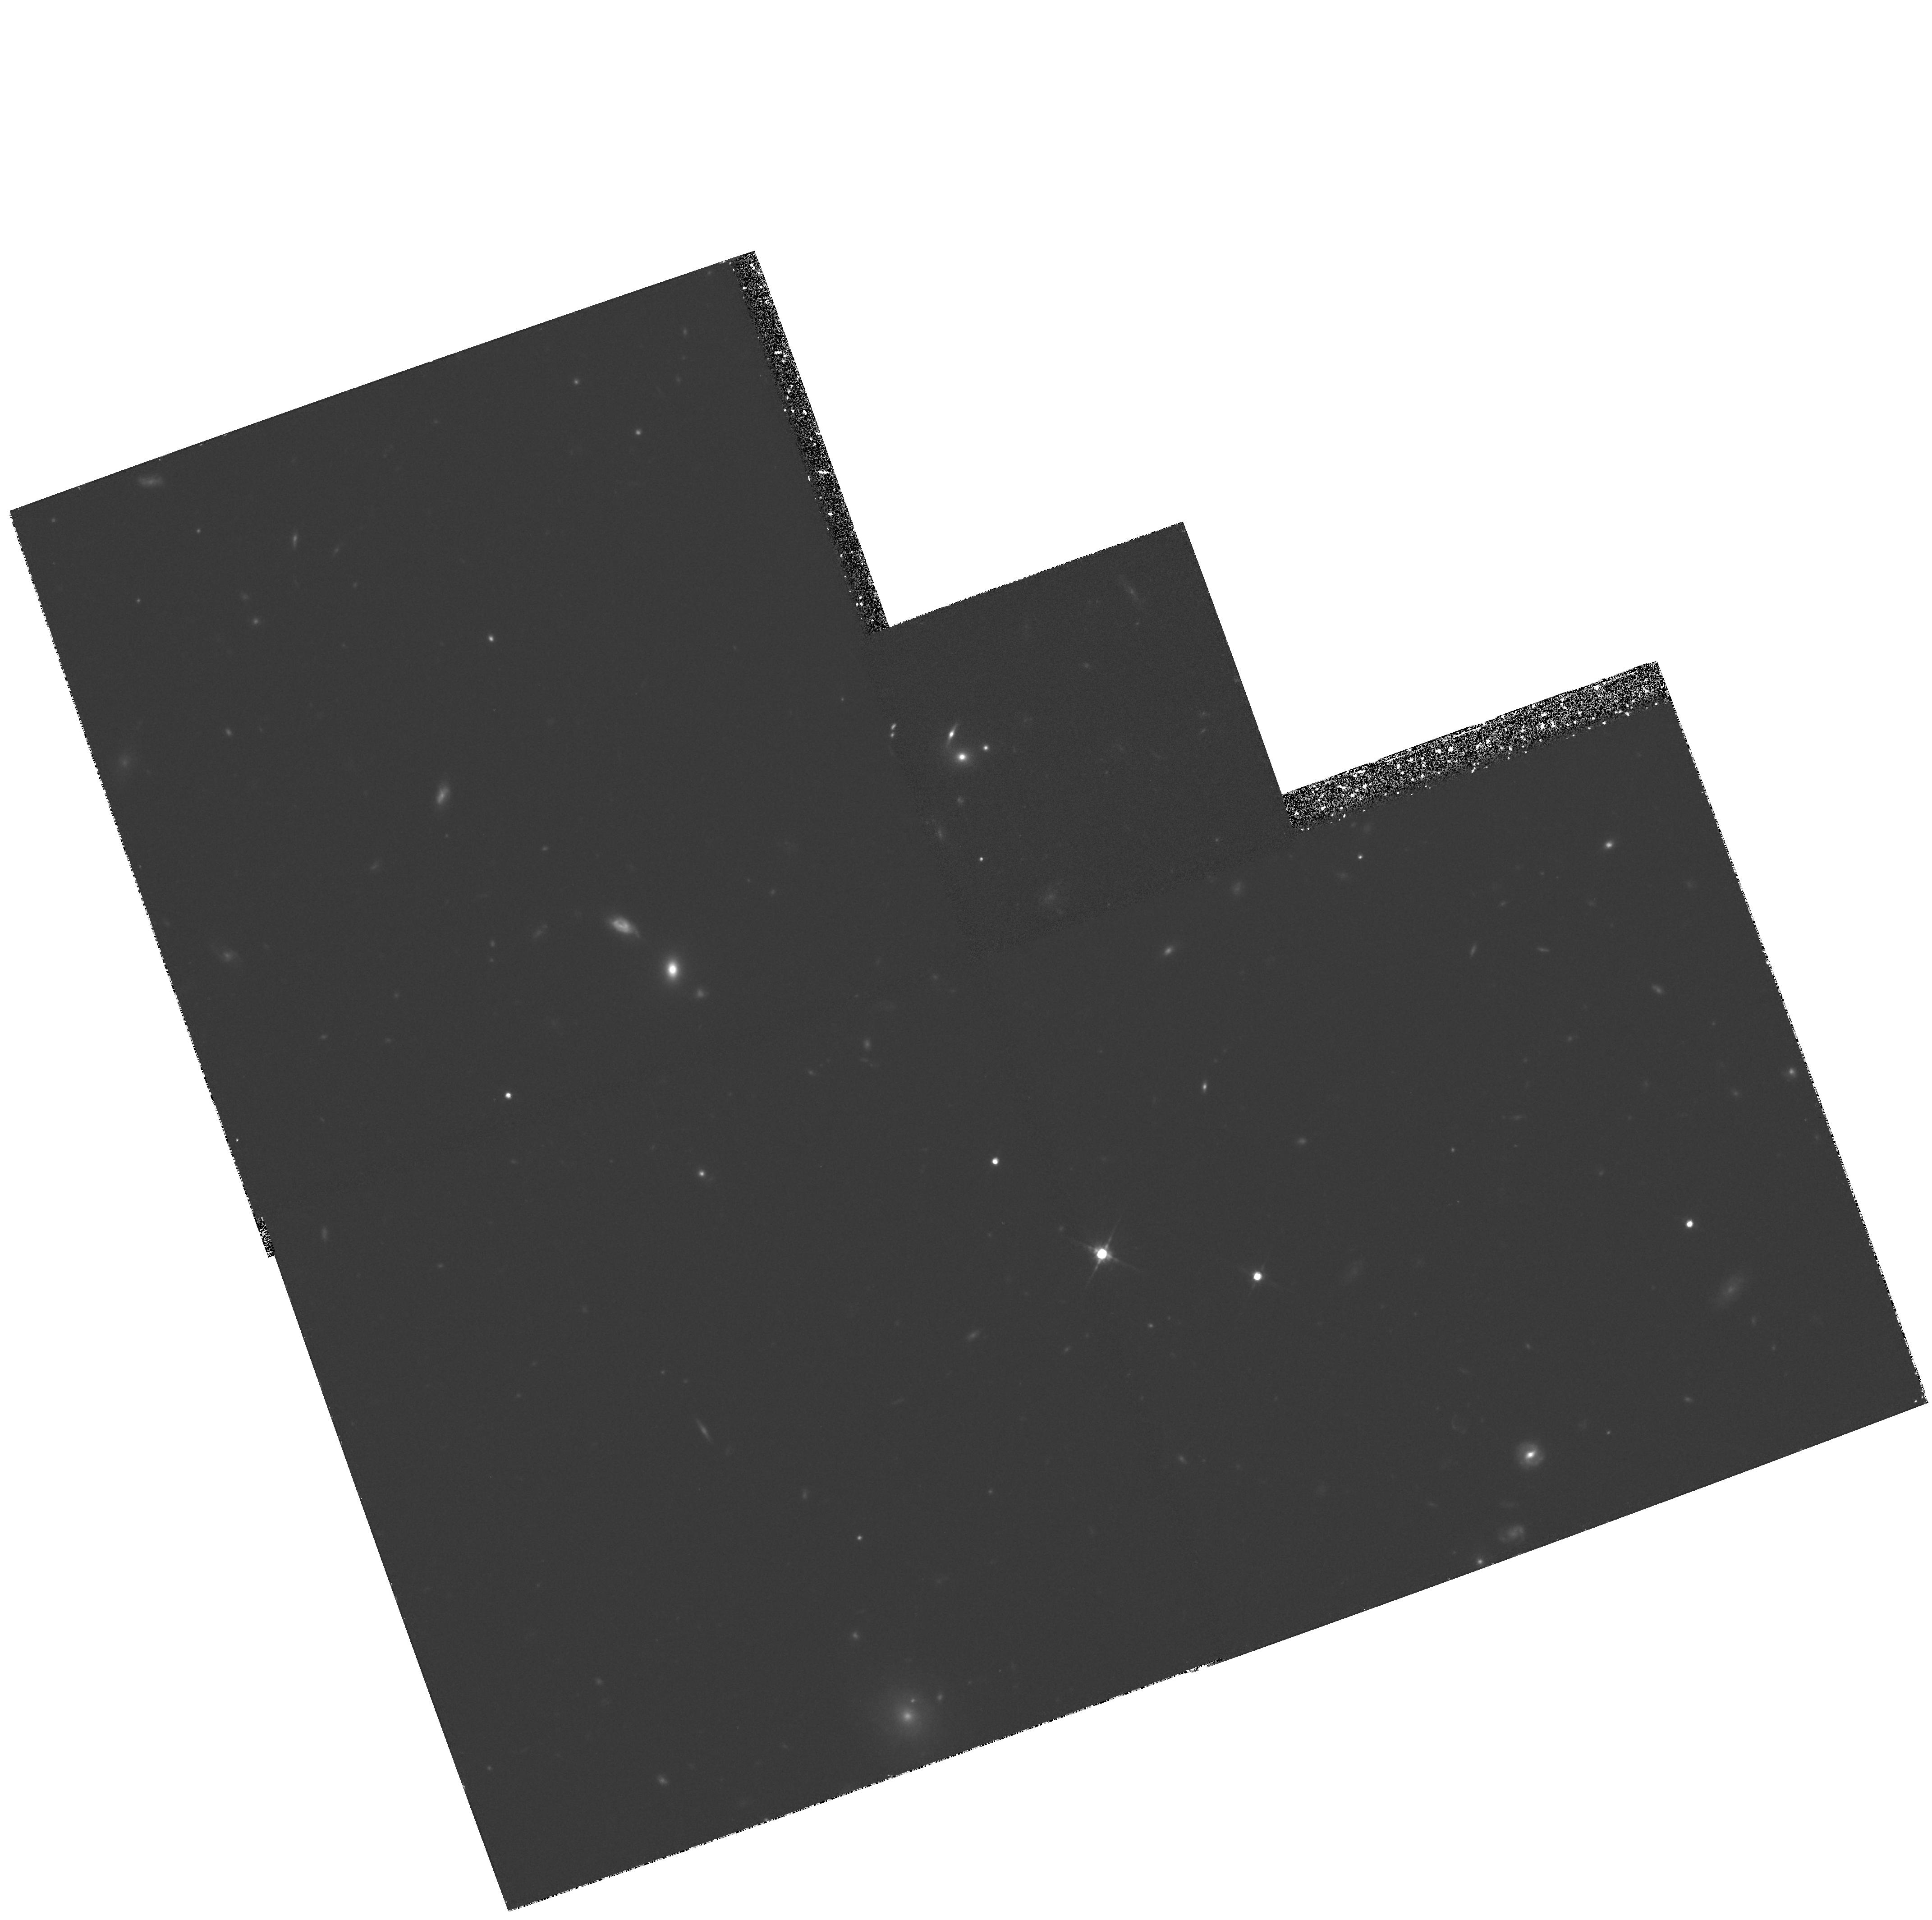
Target: 10HR-B
Instrument: WFPC2/PC
Filter: F814W
Exposure: 1.6 h
Observation ID: hst_5490_02_wfpc2_pc_f814w_u2b402

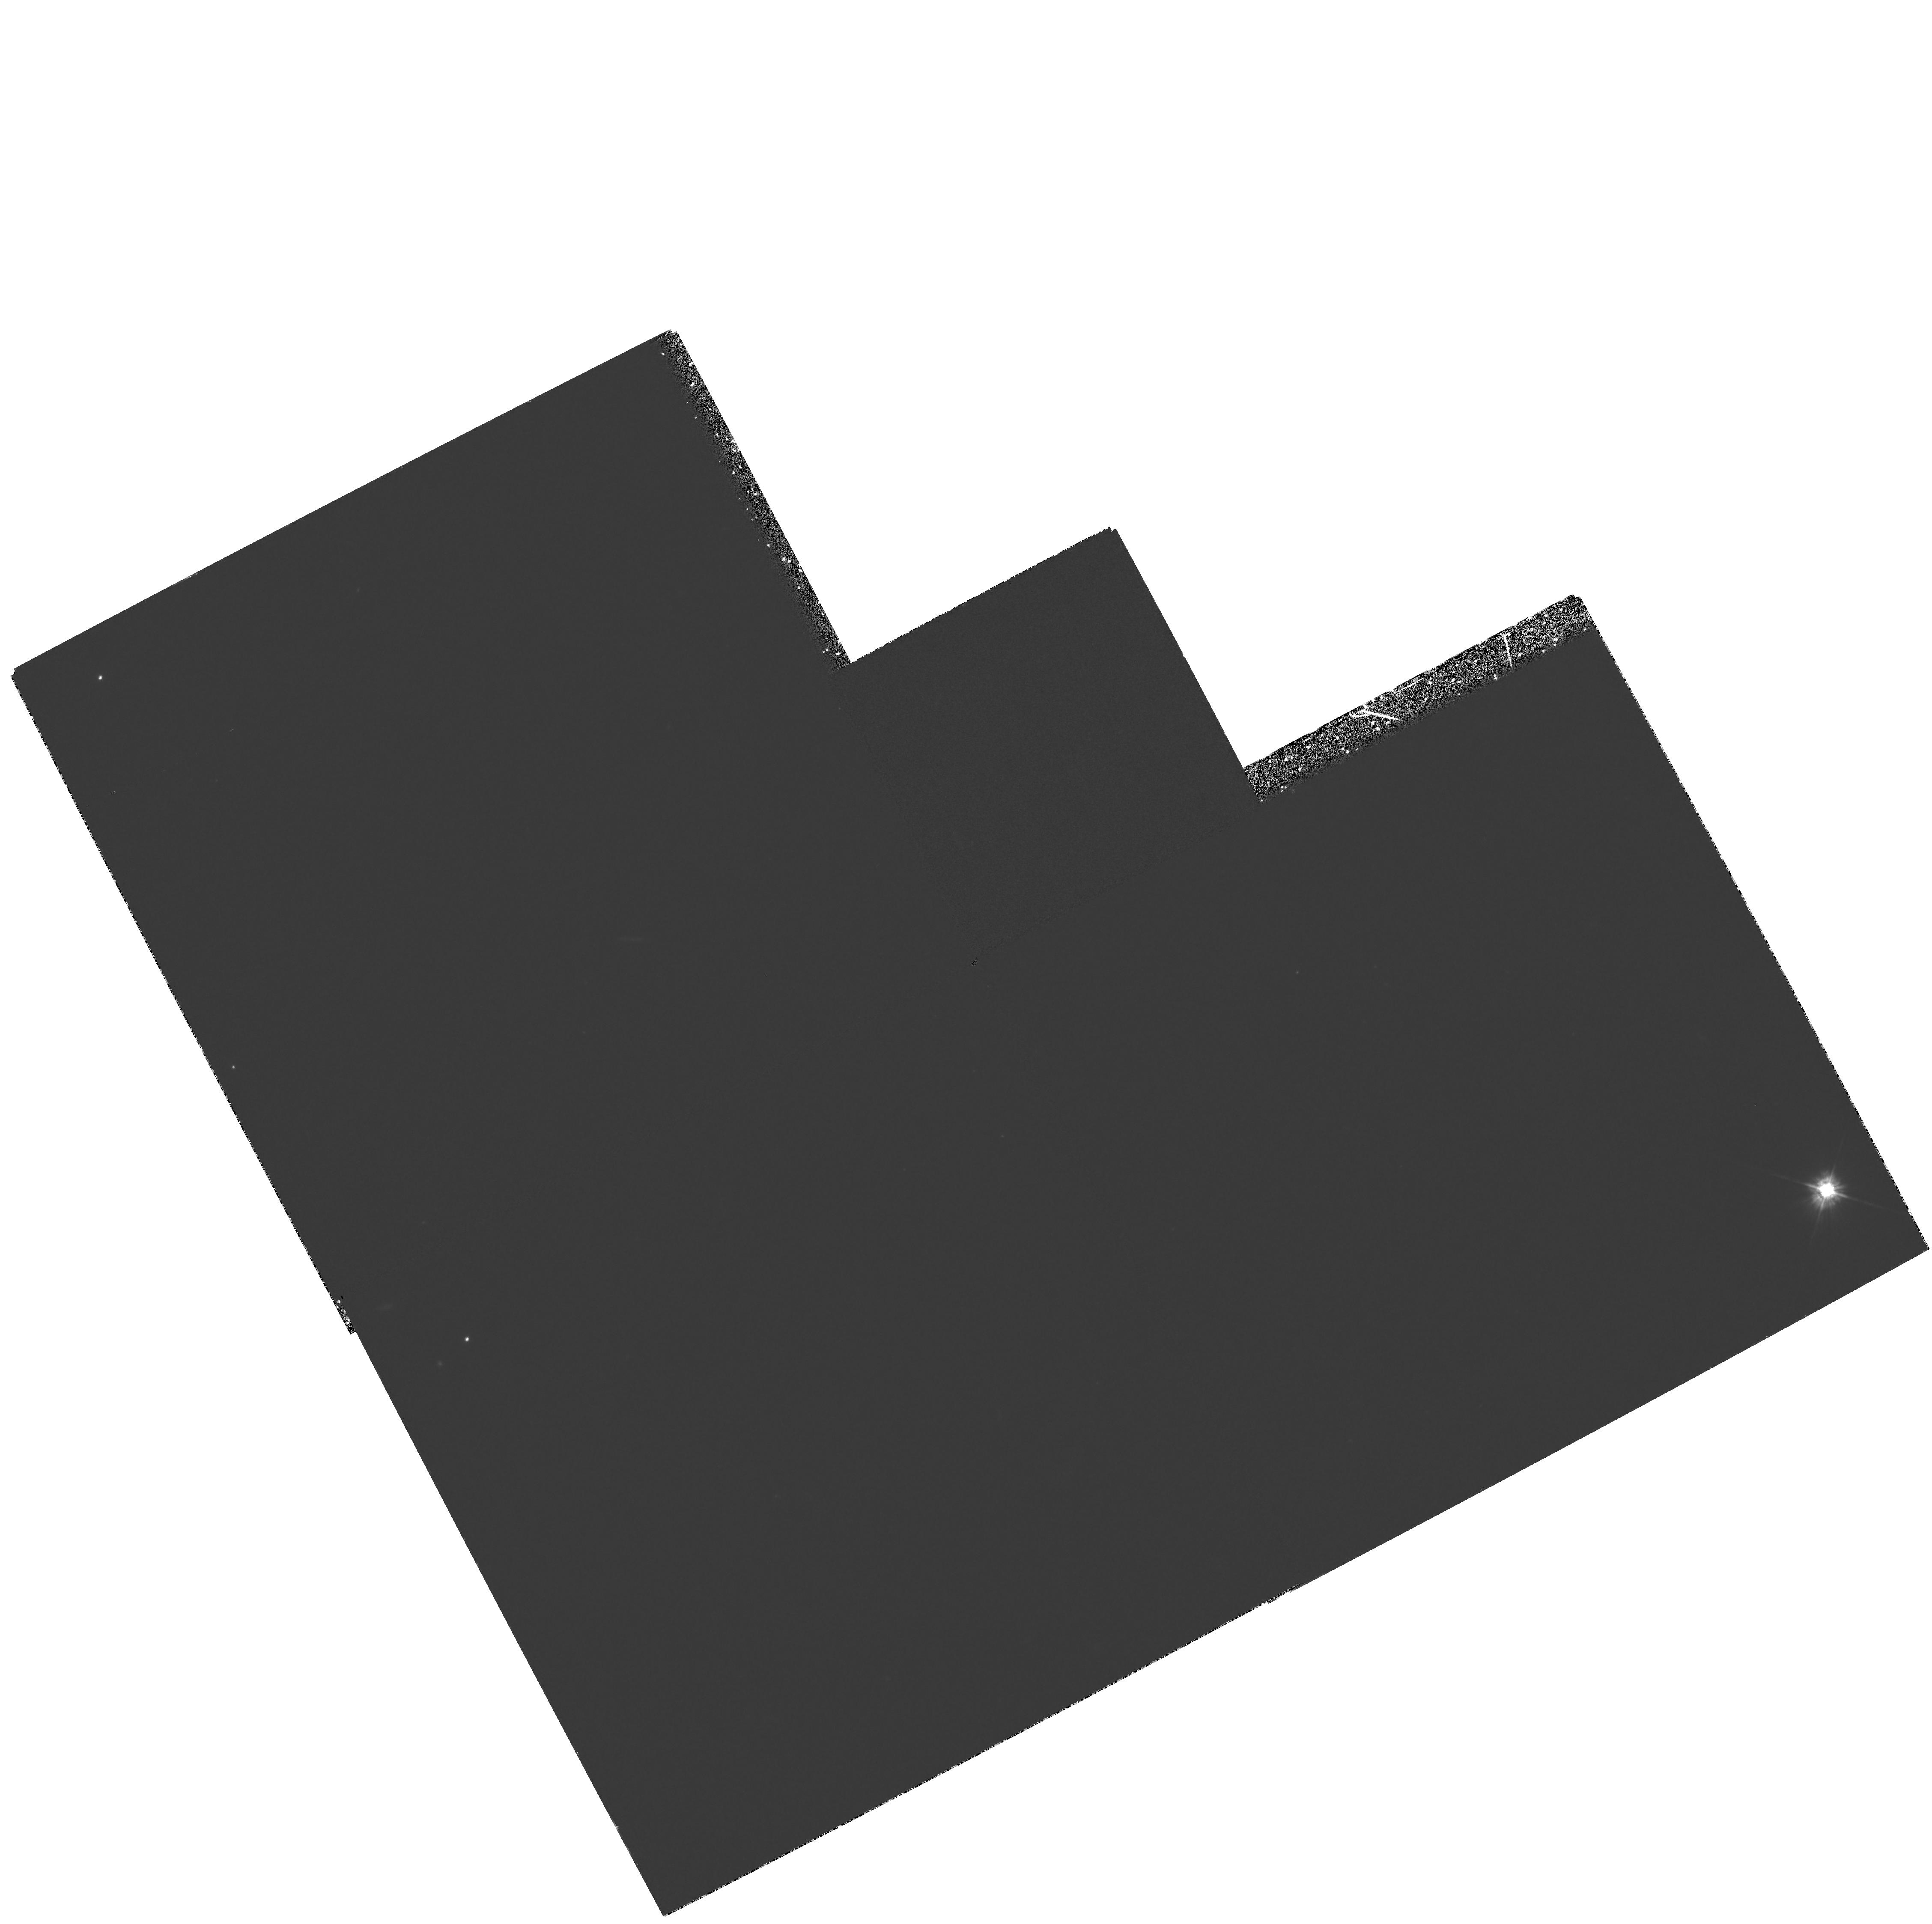
Target: 10HR-A
Instrument: WFPC2/PC
Filter: F380W
Exposure: 1.7 h
Observation ID: hst_5490_01_wfpc2_pc_f380w_u2b401

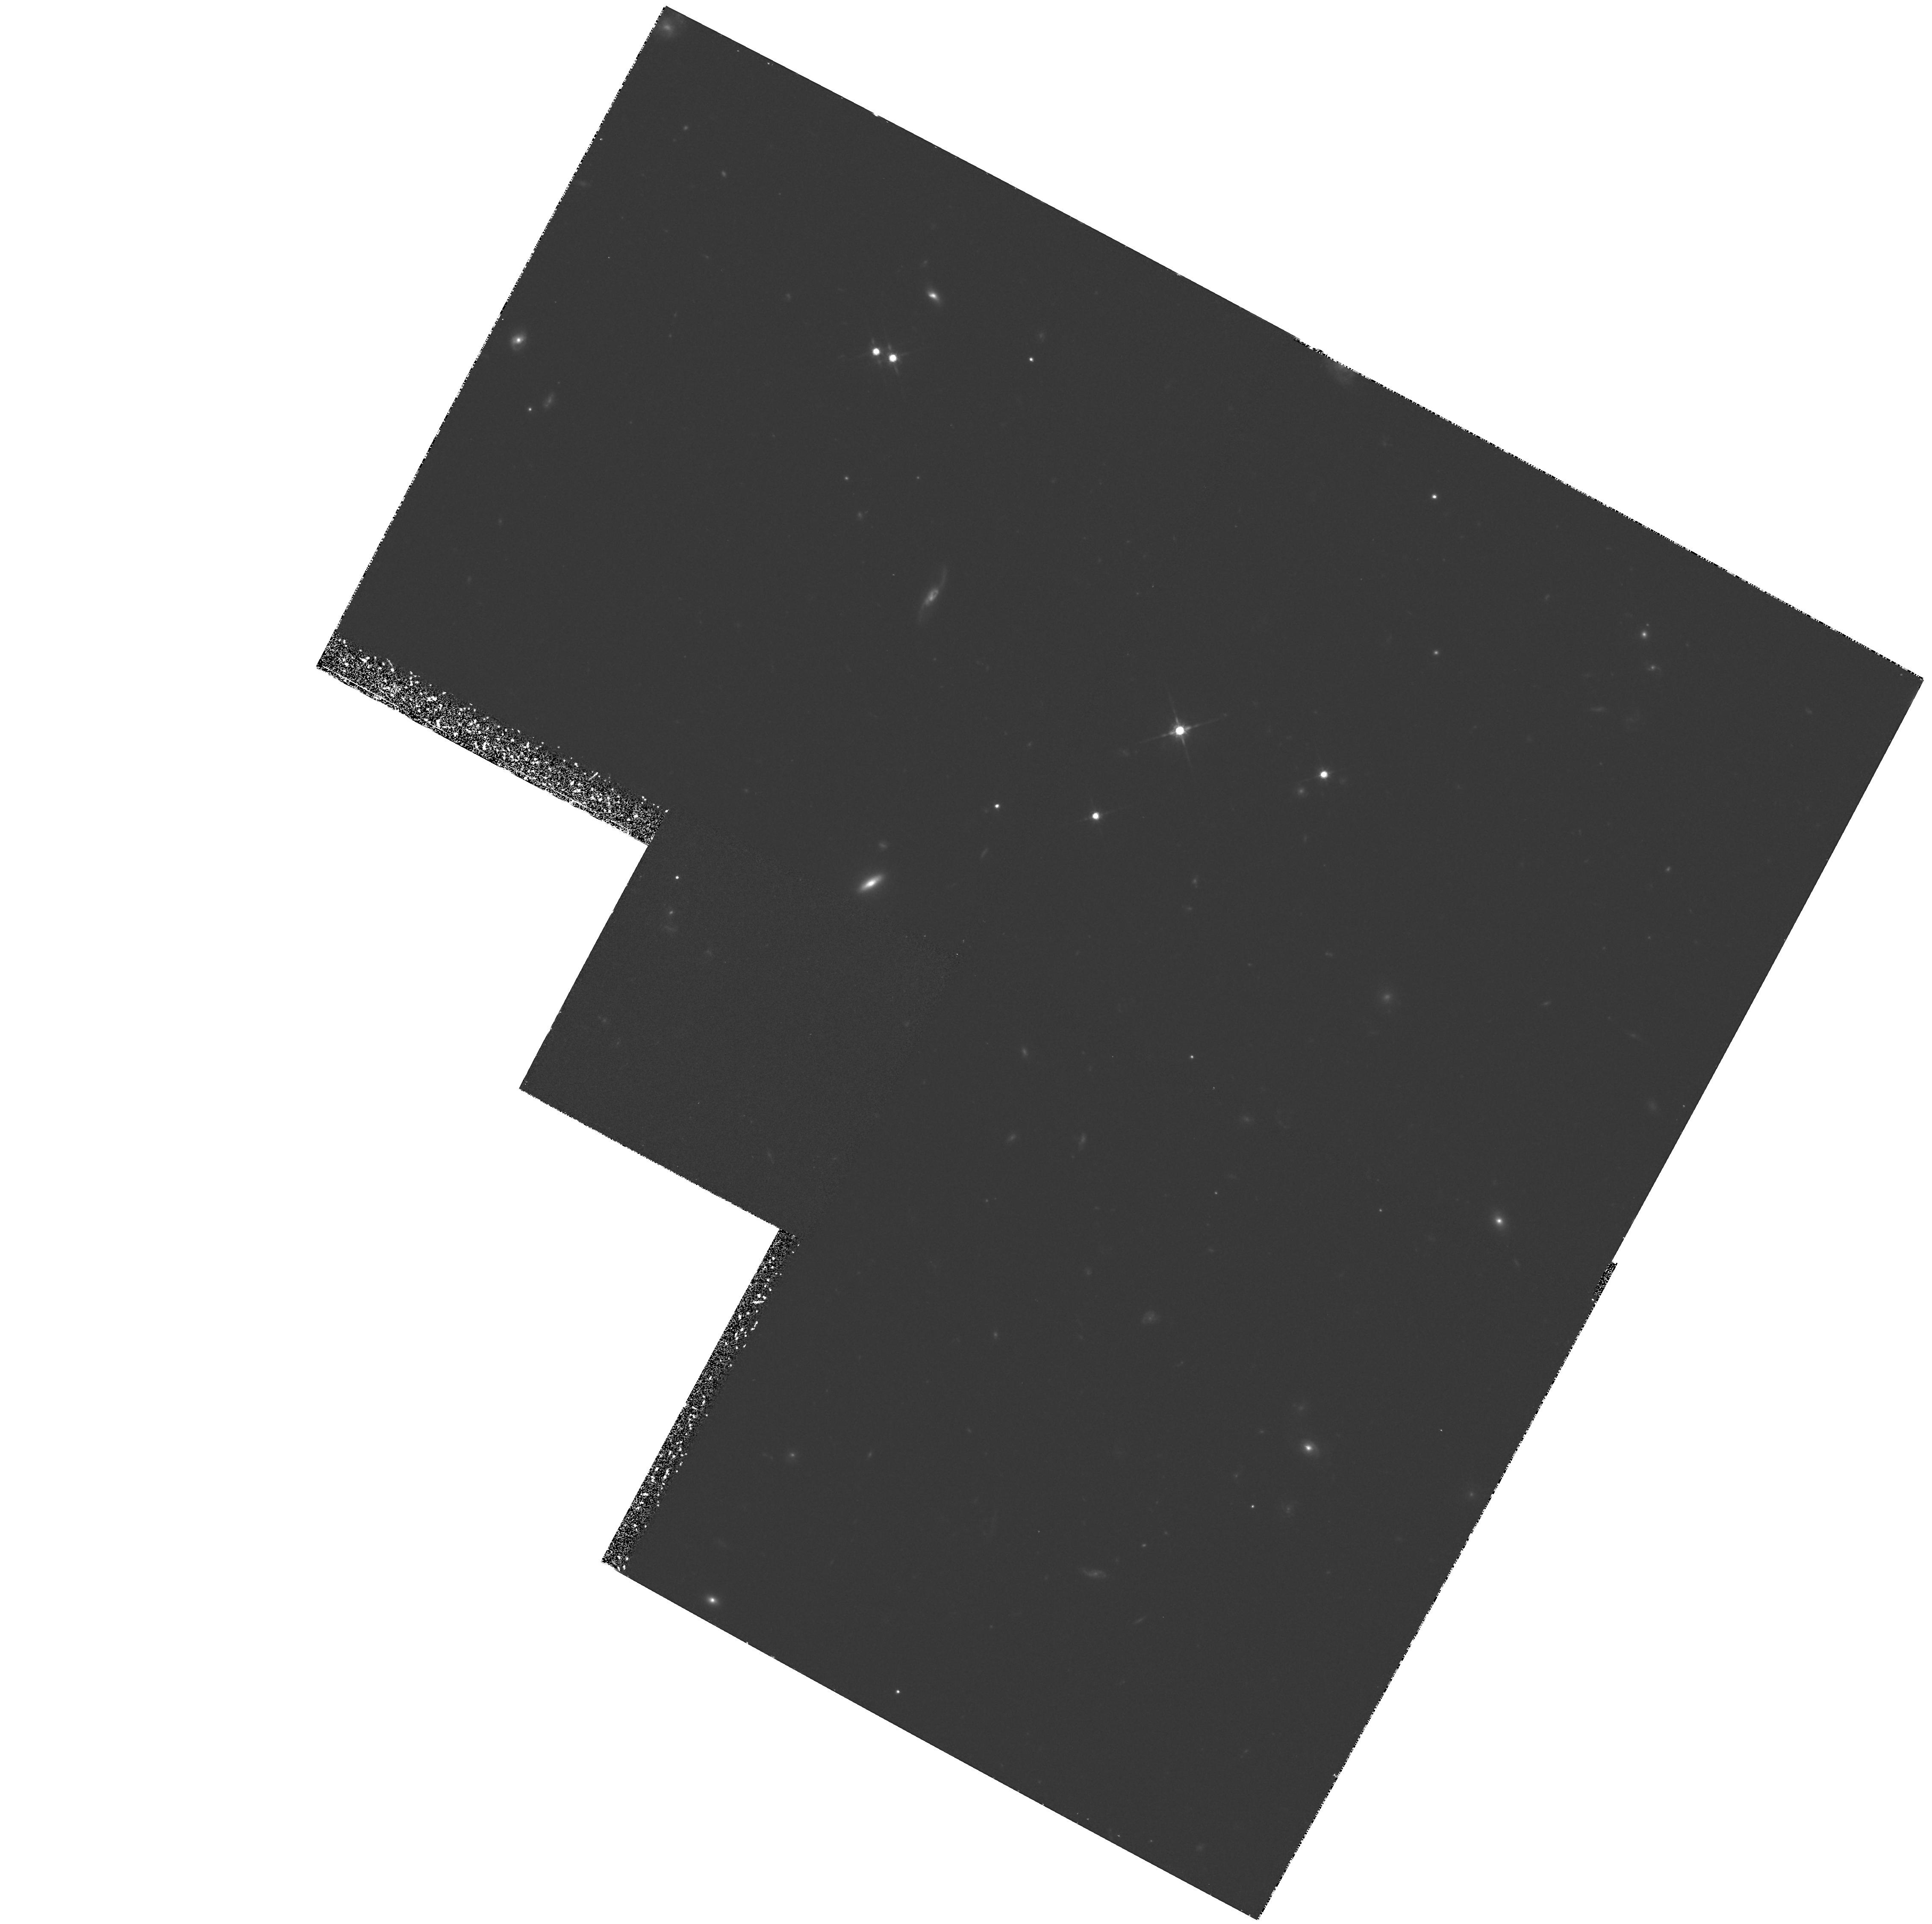
Target: 10HR-C
Instrument: WFPC2/PC
Filter: F814W
Exposure: 1.6 h
Observation ID: hst_5490_03_wfpc2_pc_f814w_u2b403

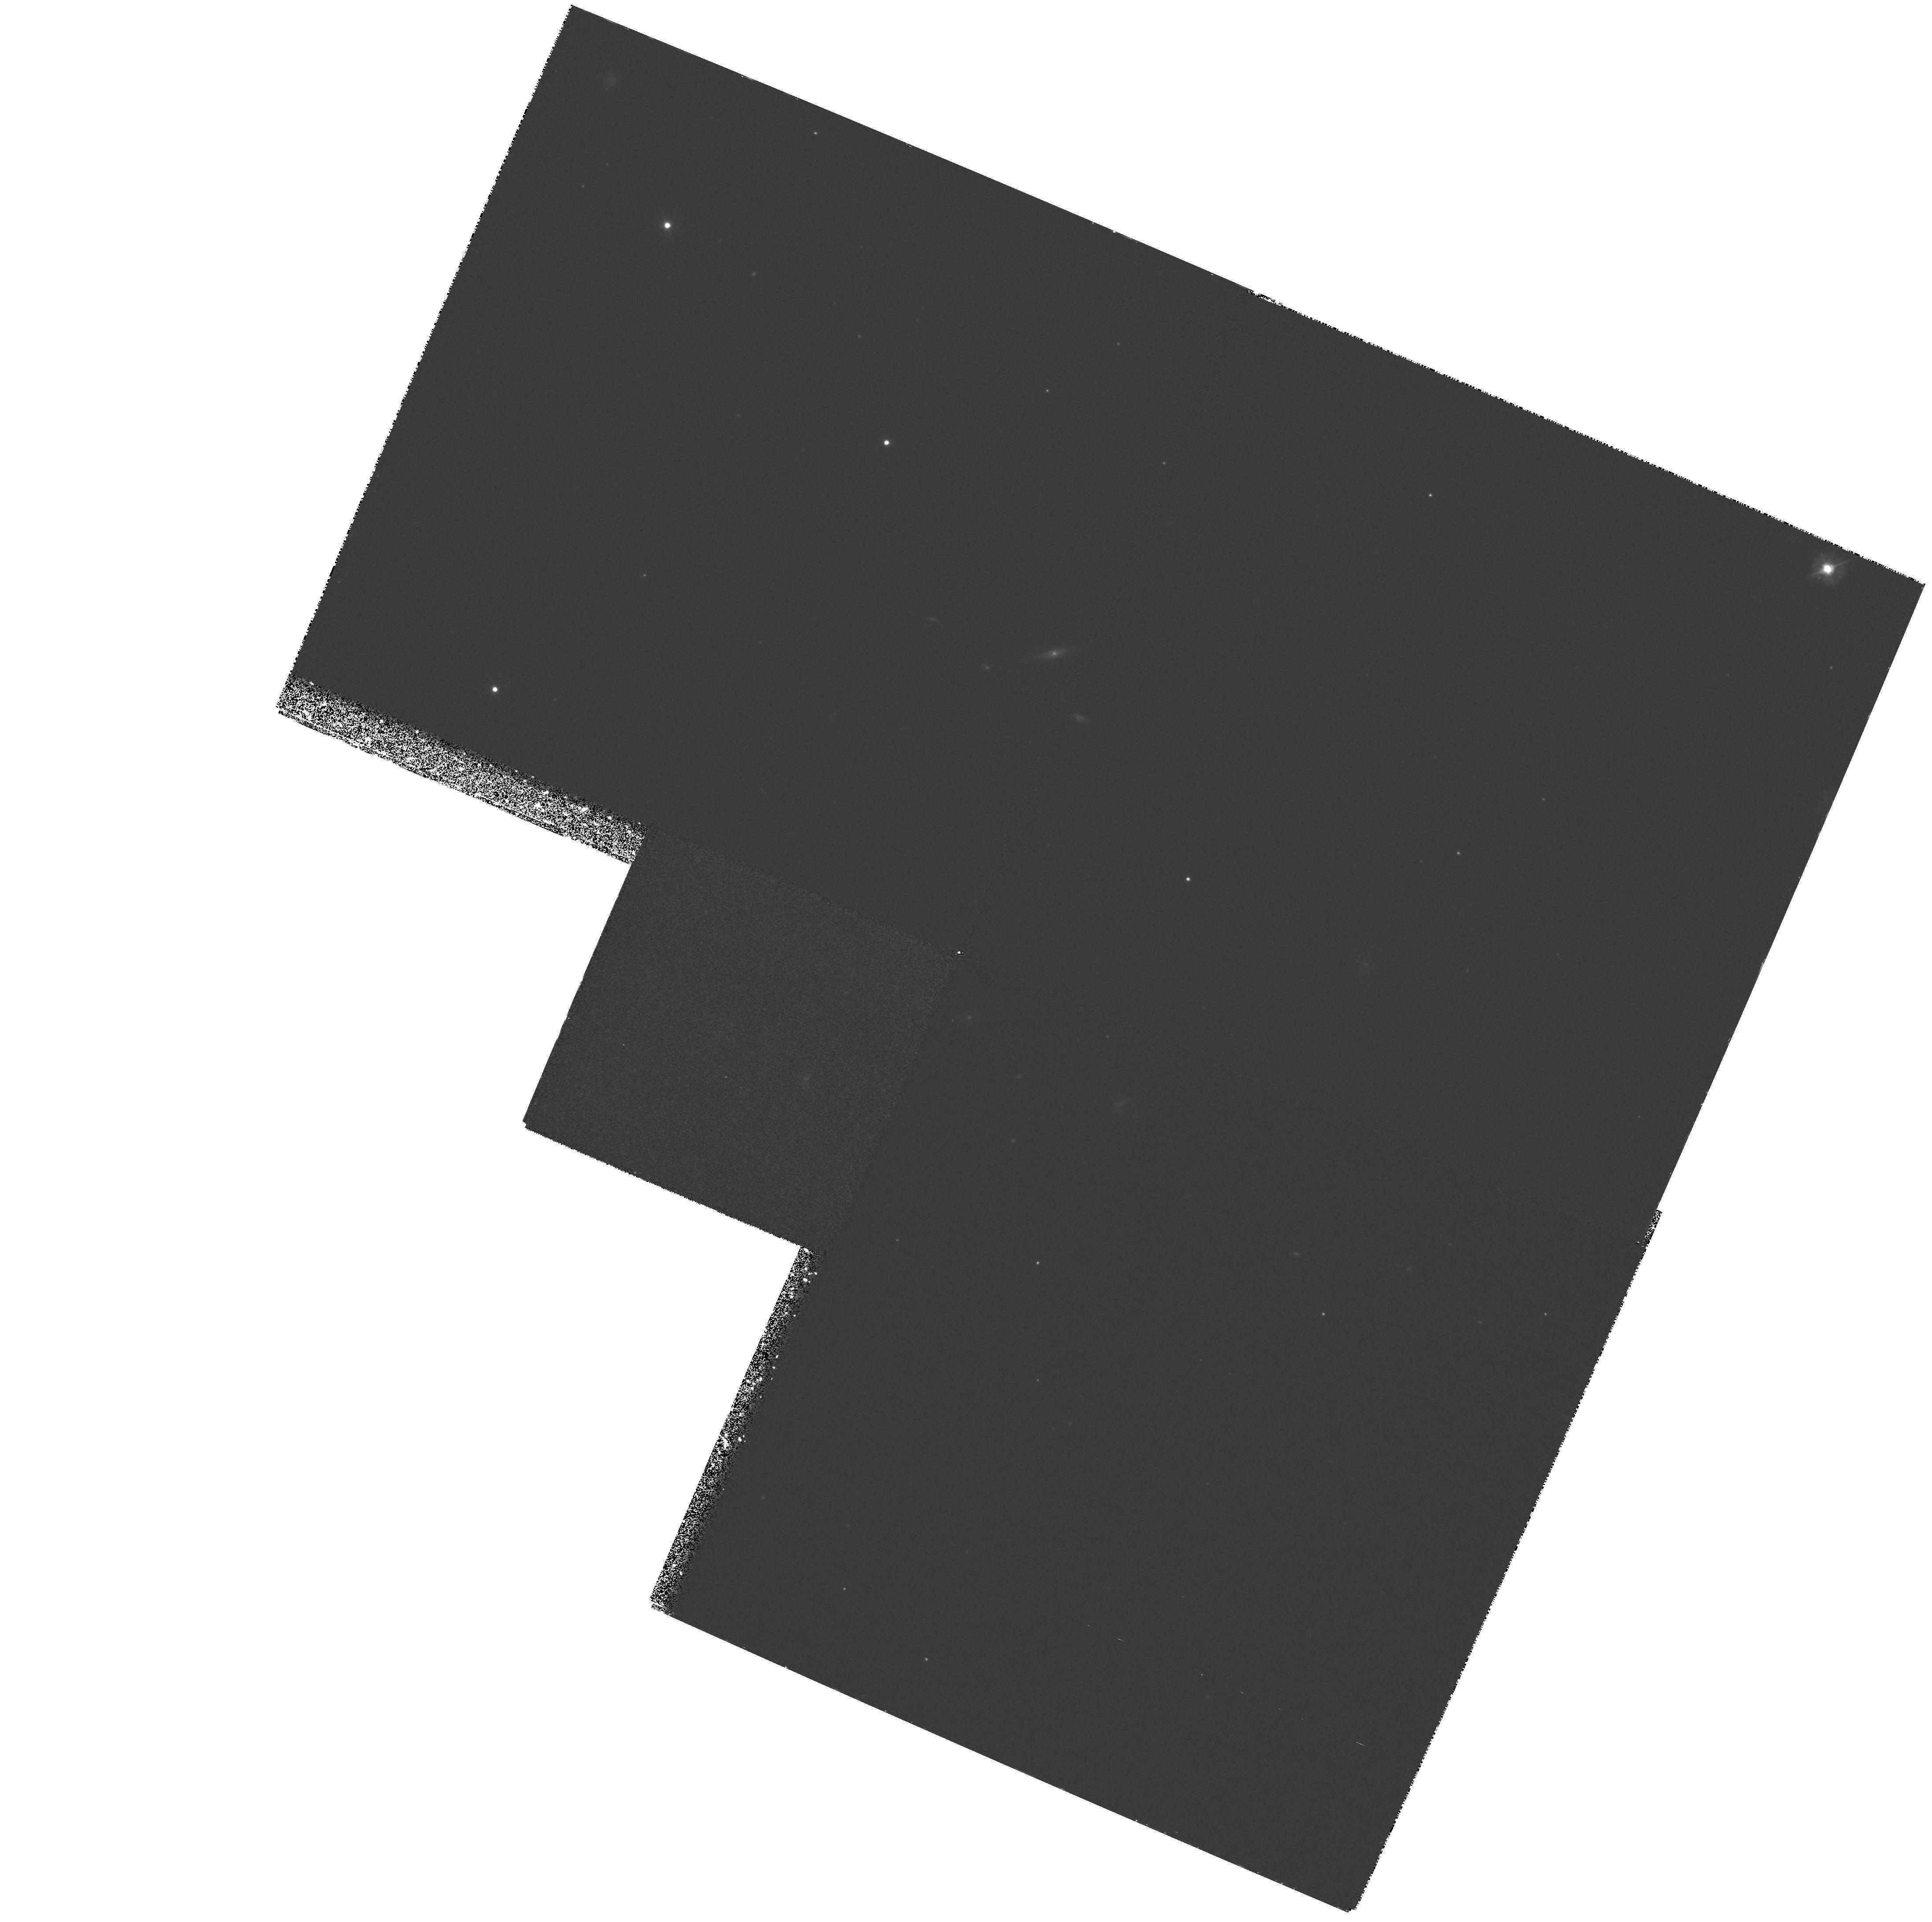
Target: 13HR-C
Instrument: WFPC2/PC
Filter: F380W
Exposure: 1.7 h
Observation ID: hst_5490_06_wfpc2_pc_f380w_u2b406

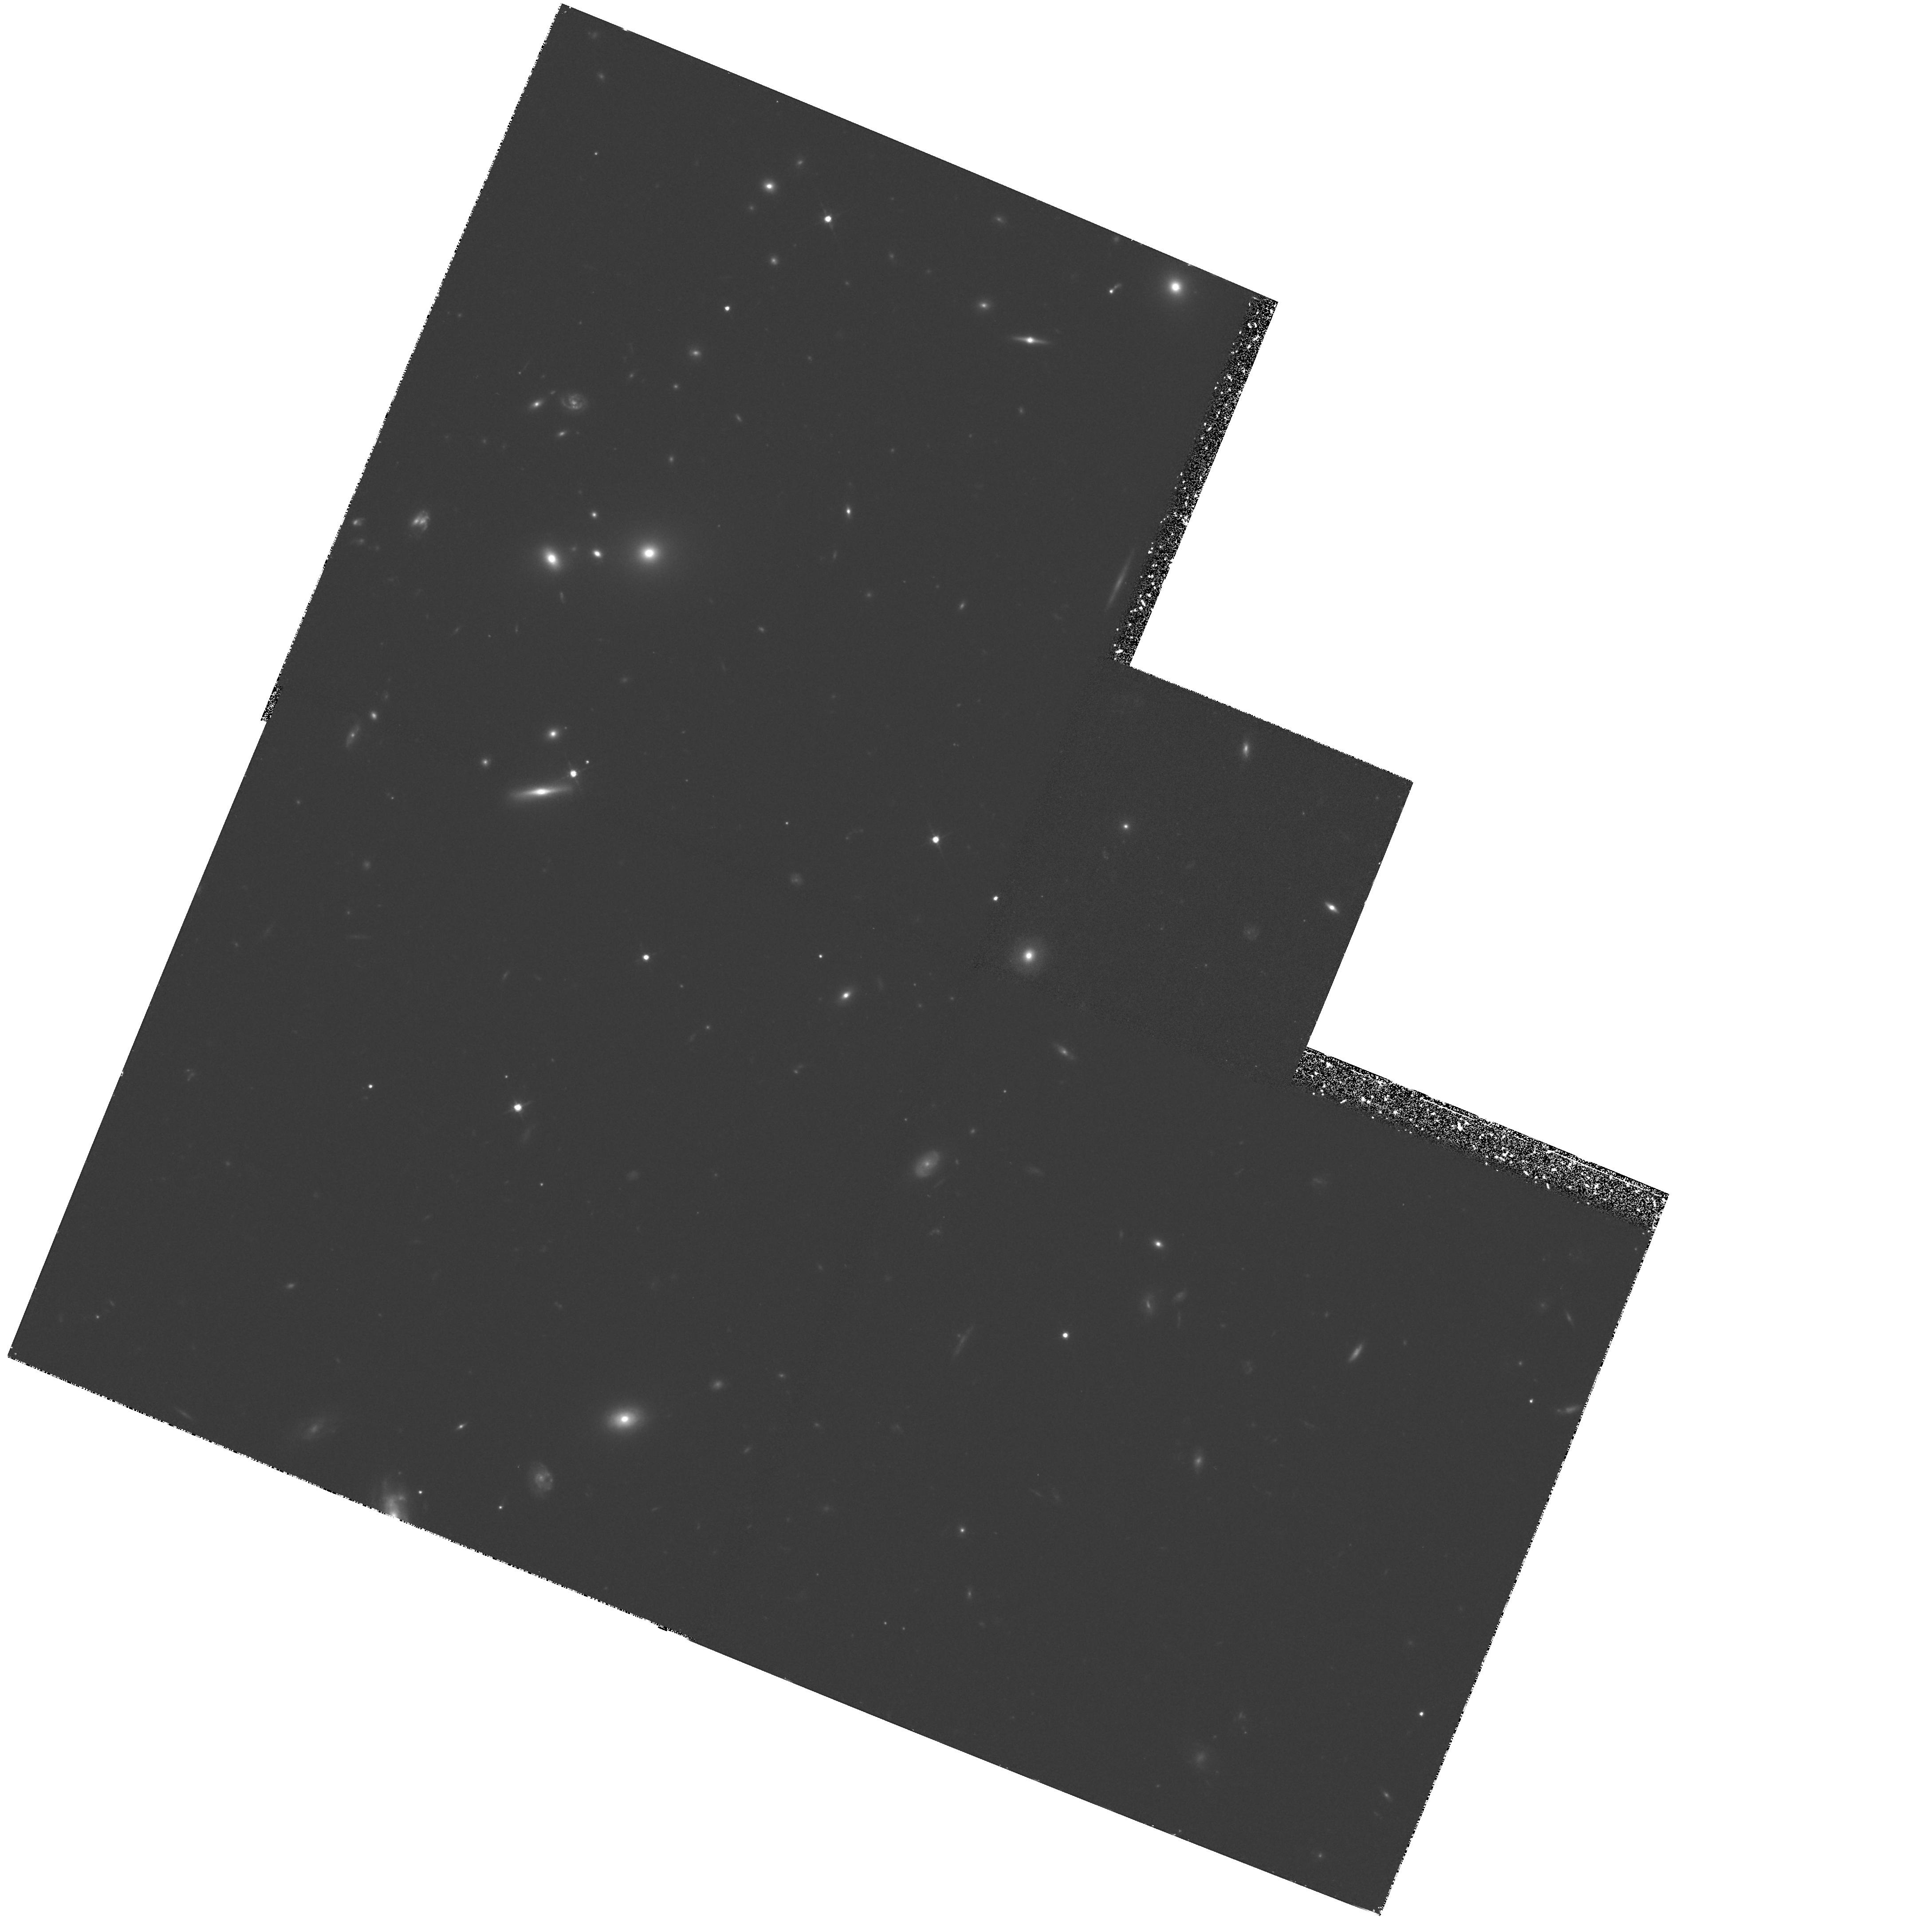
Target: 13HR-A
Instrument: WFPC2/PC
Filter: F814W
Exposure: 1.6 h
Observation ID: hst_5490_04_wfpc2_pc_f814w_u2b404

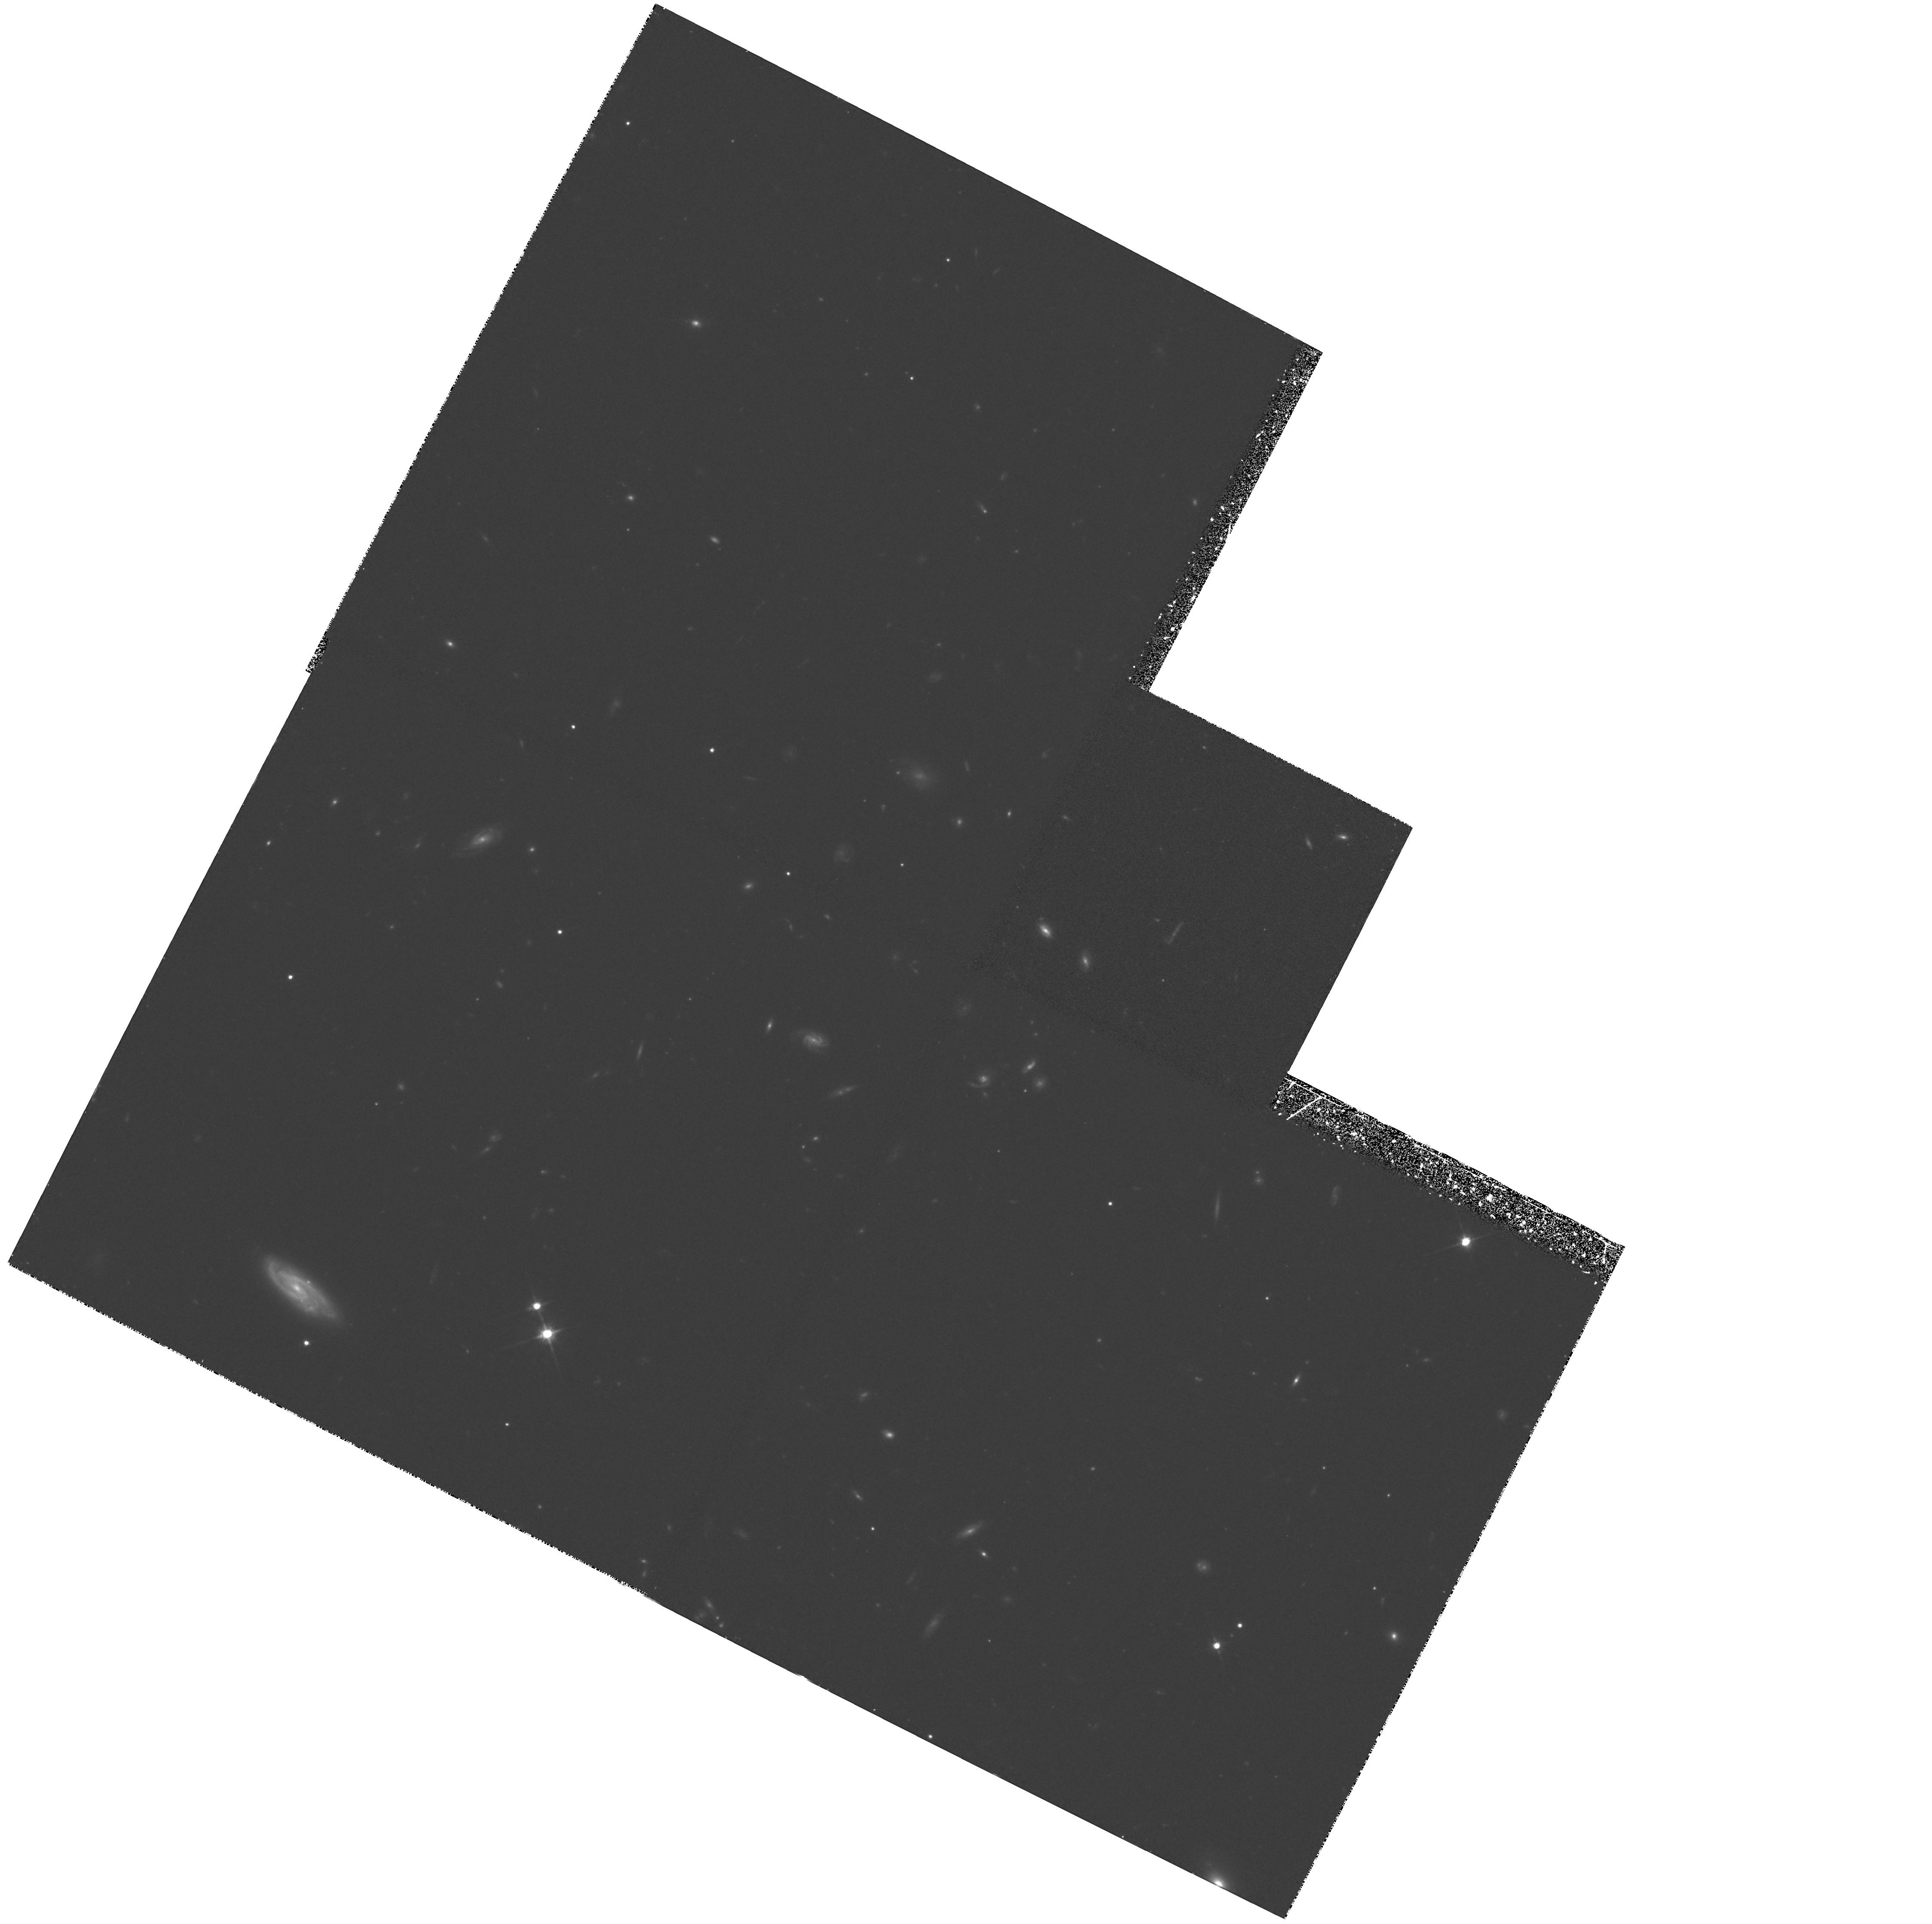
Target: 13HR-B
Instrument: WFPC2/PC
Filter: F814W
Exposure: 1.6 h
Observation ID: hst_5490_05_wfpc2_pc_f814w_u2b405

EXPOSING THE EVOLUTION OF DISTANT FIELD GALAXIES:IMAGING IN MID-UV AND NEAR-IR OF A CONTROLLED REDSHIFT SURVEY WITH 0.2<Z<0.8. (PI: Broadhurst, Thomas J.)

HST will be able to reveal the morphologies and UV properties of the general galaxy population at cosmological distances. This data is fundamental to our understanding of galaxy evolution, it is inaccessible from the ground, and will convincingly descriminate between the current models of evolution. Although this data is essential for settling the major questions about evolution it has not yet been forthcoming from the HST. By targeting our deepest redshift survey we can immediately relate the precious high resolution image information to redshift. The aim of this proposal is to establish the general morphologies and the frequency of interacation at <z>=0.5 from the images in the I band, and to use UV images to derive the redshift dependence of star formation and its location in galaxies. Our redshift survey is complete to B=24 for 142 galaxies with 0.2<z<0.8, and BVRIK mags. The galaxies are in strips of 2'x10' matched to the width of the WFPC2 field, corresponding to a factor 14 saving in TIME over an equivalent unconcentrated sample or only 11.7 hours of imaging. We have combined our experience of analysing WFPC1 images in the presence of the high cosmic ray count in space, uneven A2D behaviour, together with our knowledge of the selection effects operating at faint magnitudes, to make maximum likelihood estimates of the image parameters we can expect to derive with WFPC2.